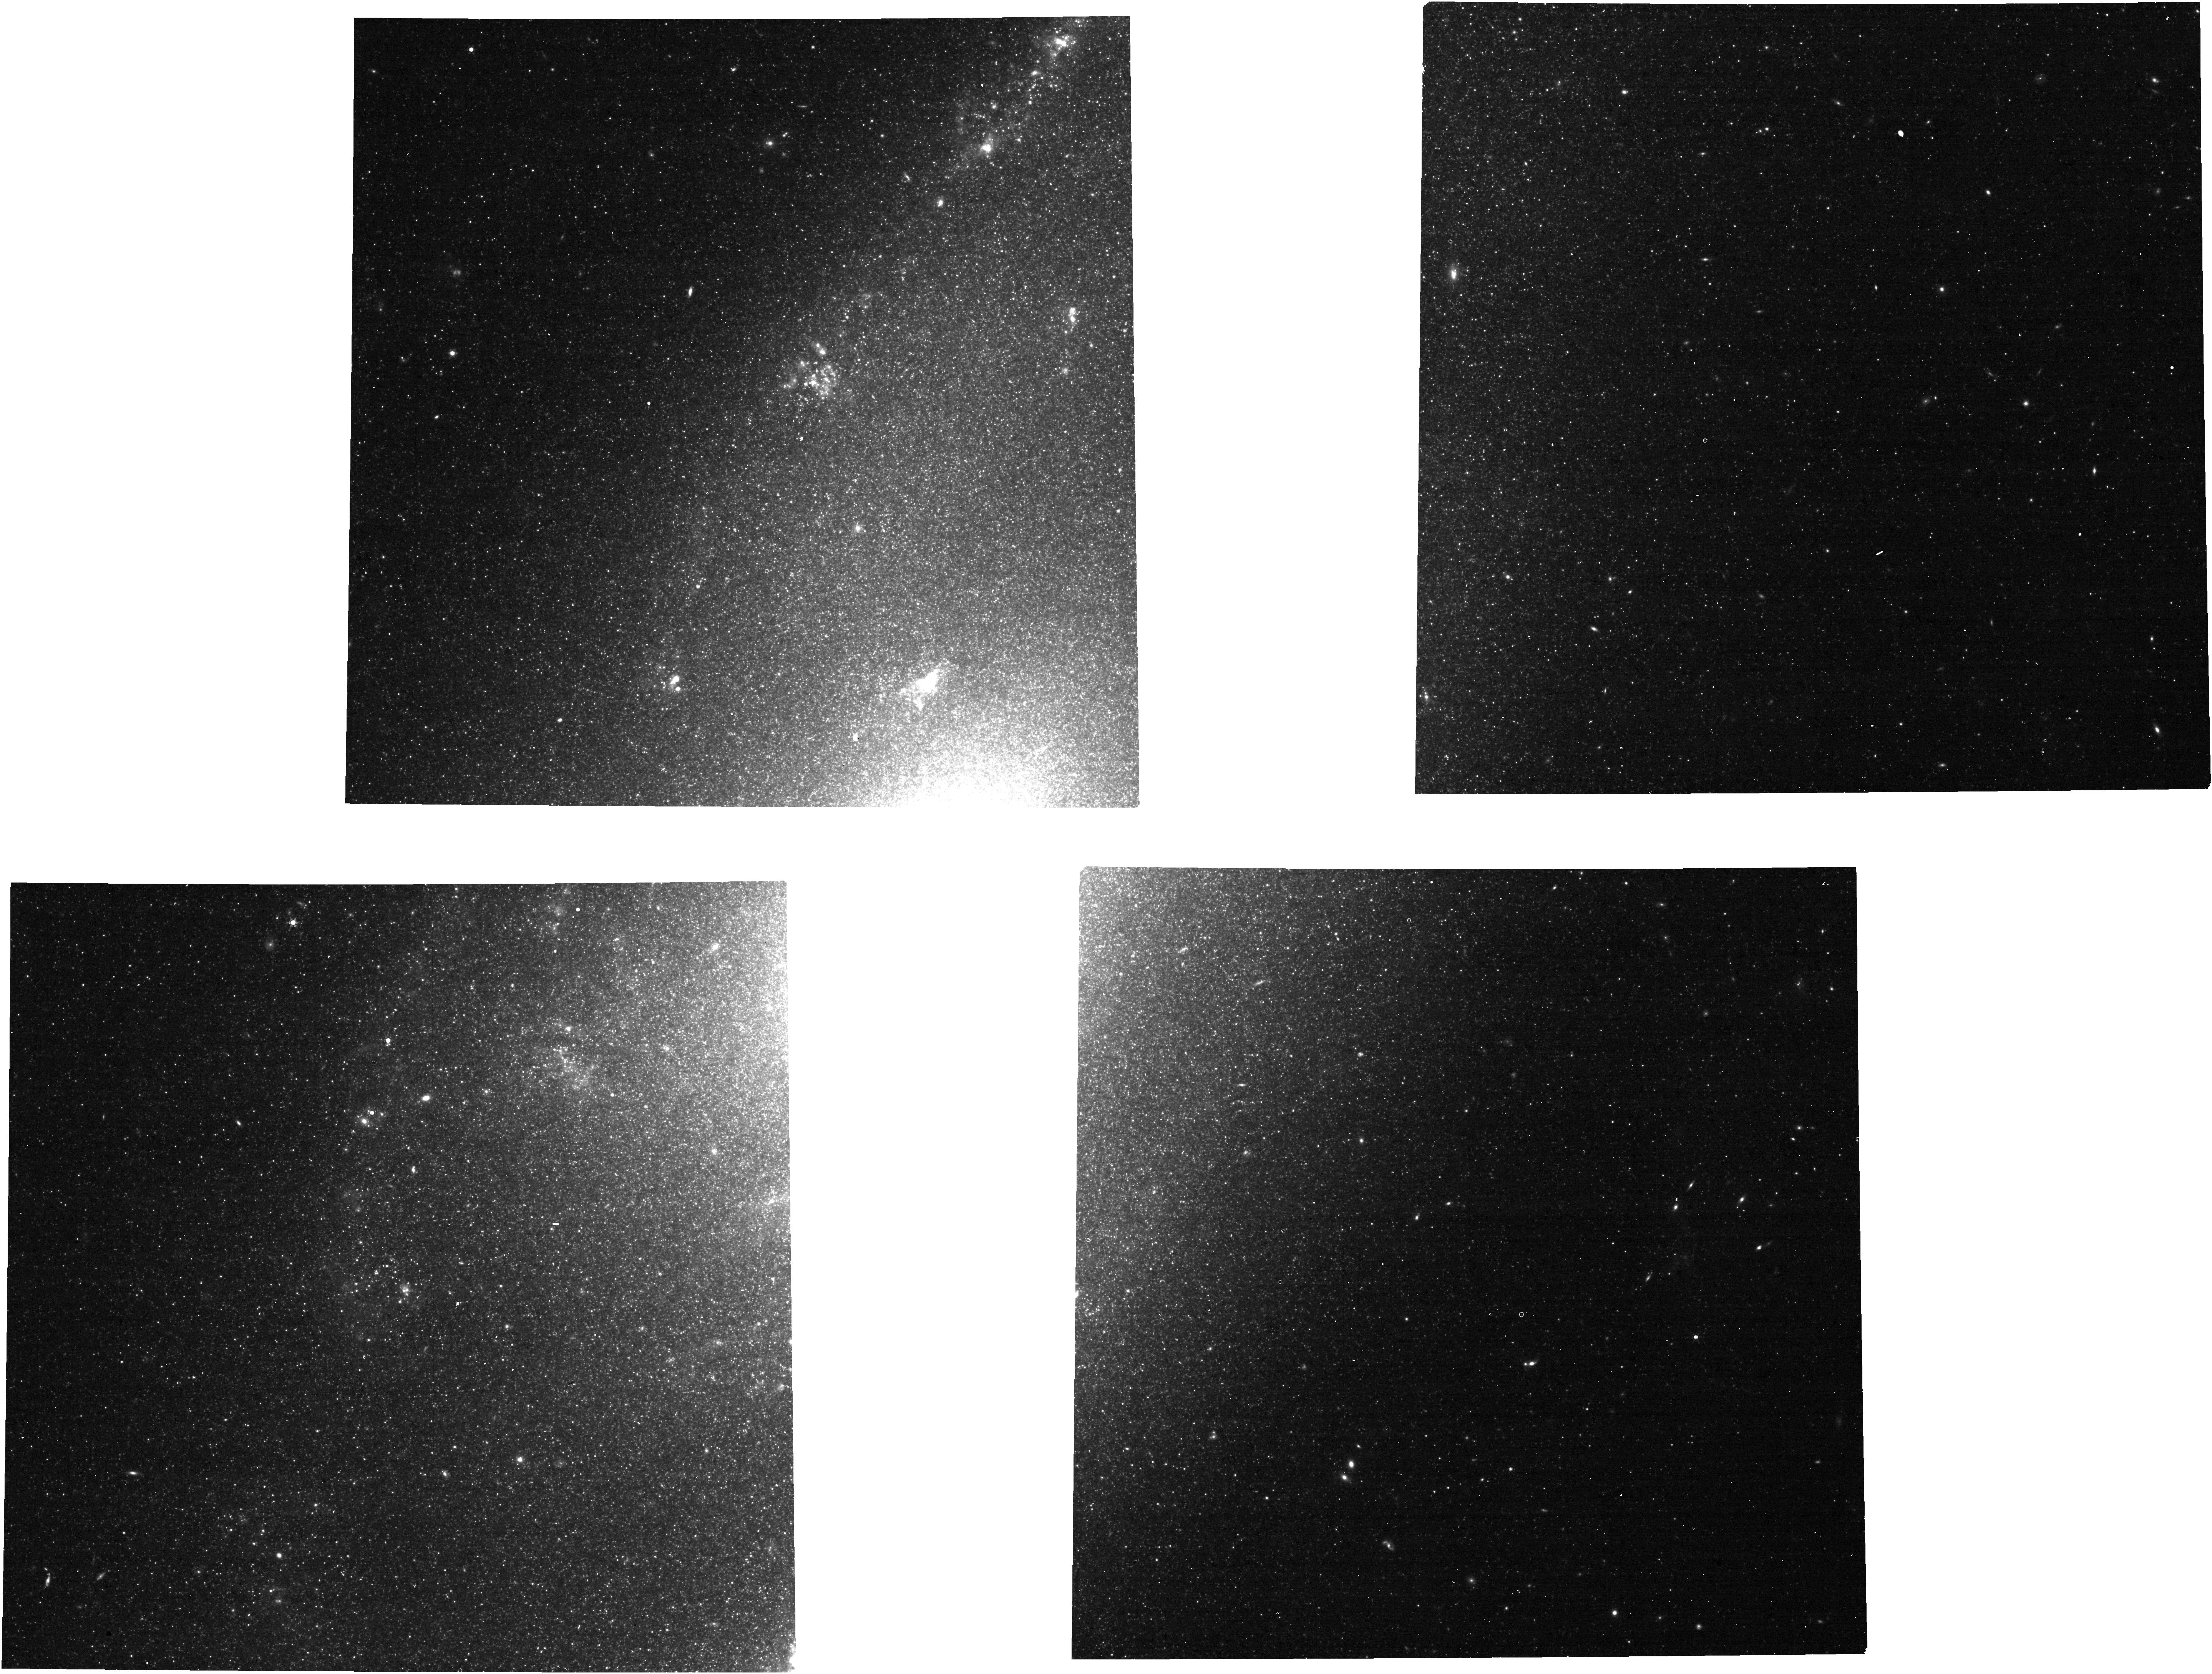
Target: M-106
Instrument: NIRCAM
Filter: F444W+F466N
Exposure: 1.4 h
Observation ID: jw02080-o002_t001_nircam_f444w-f466n

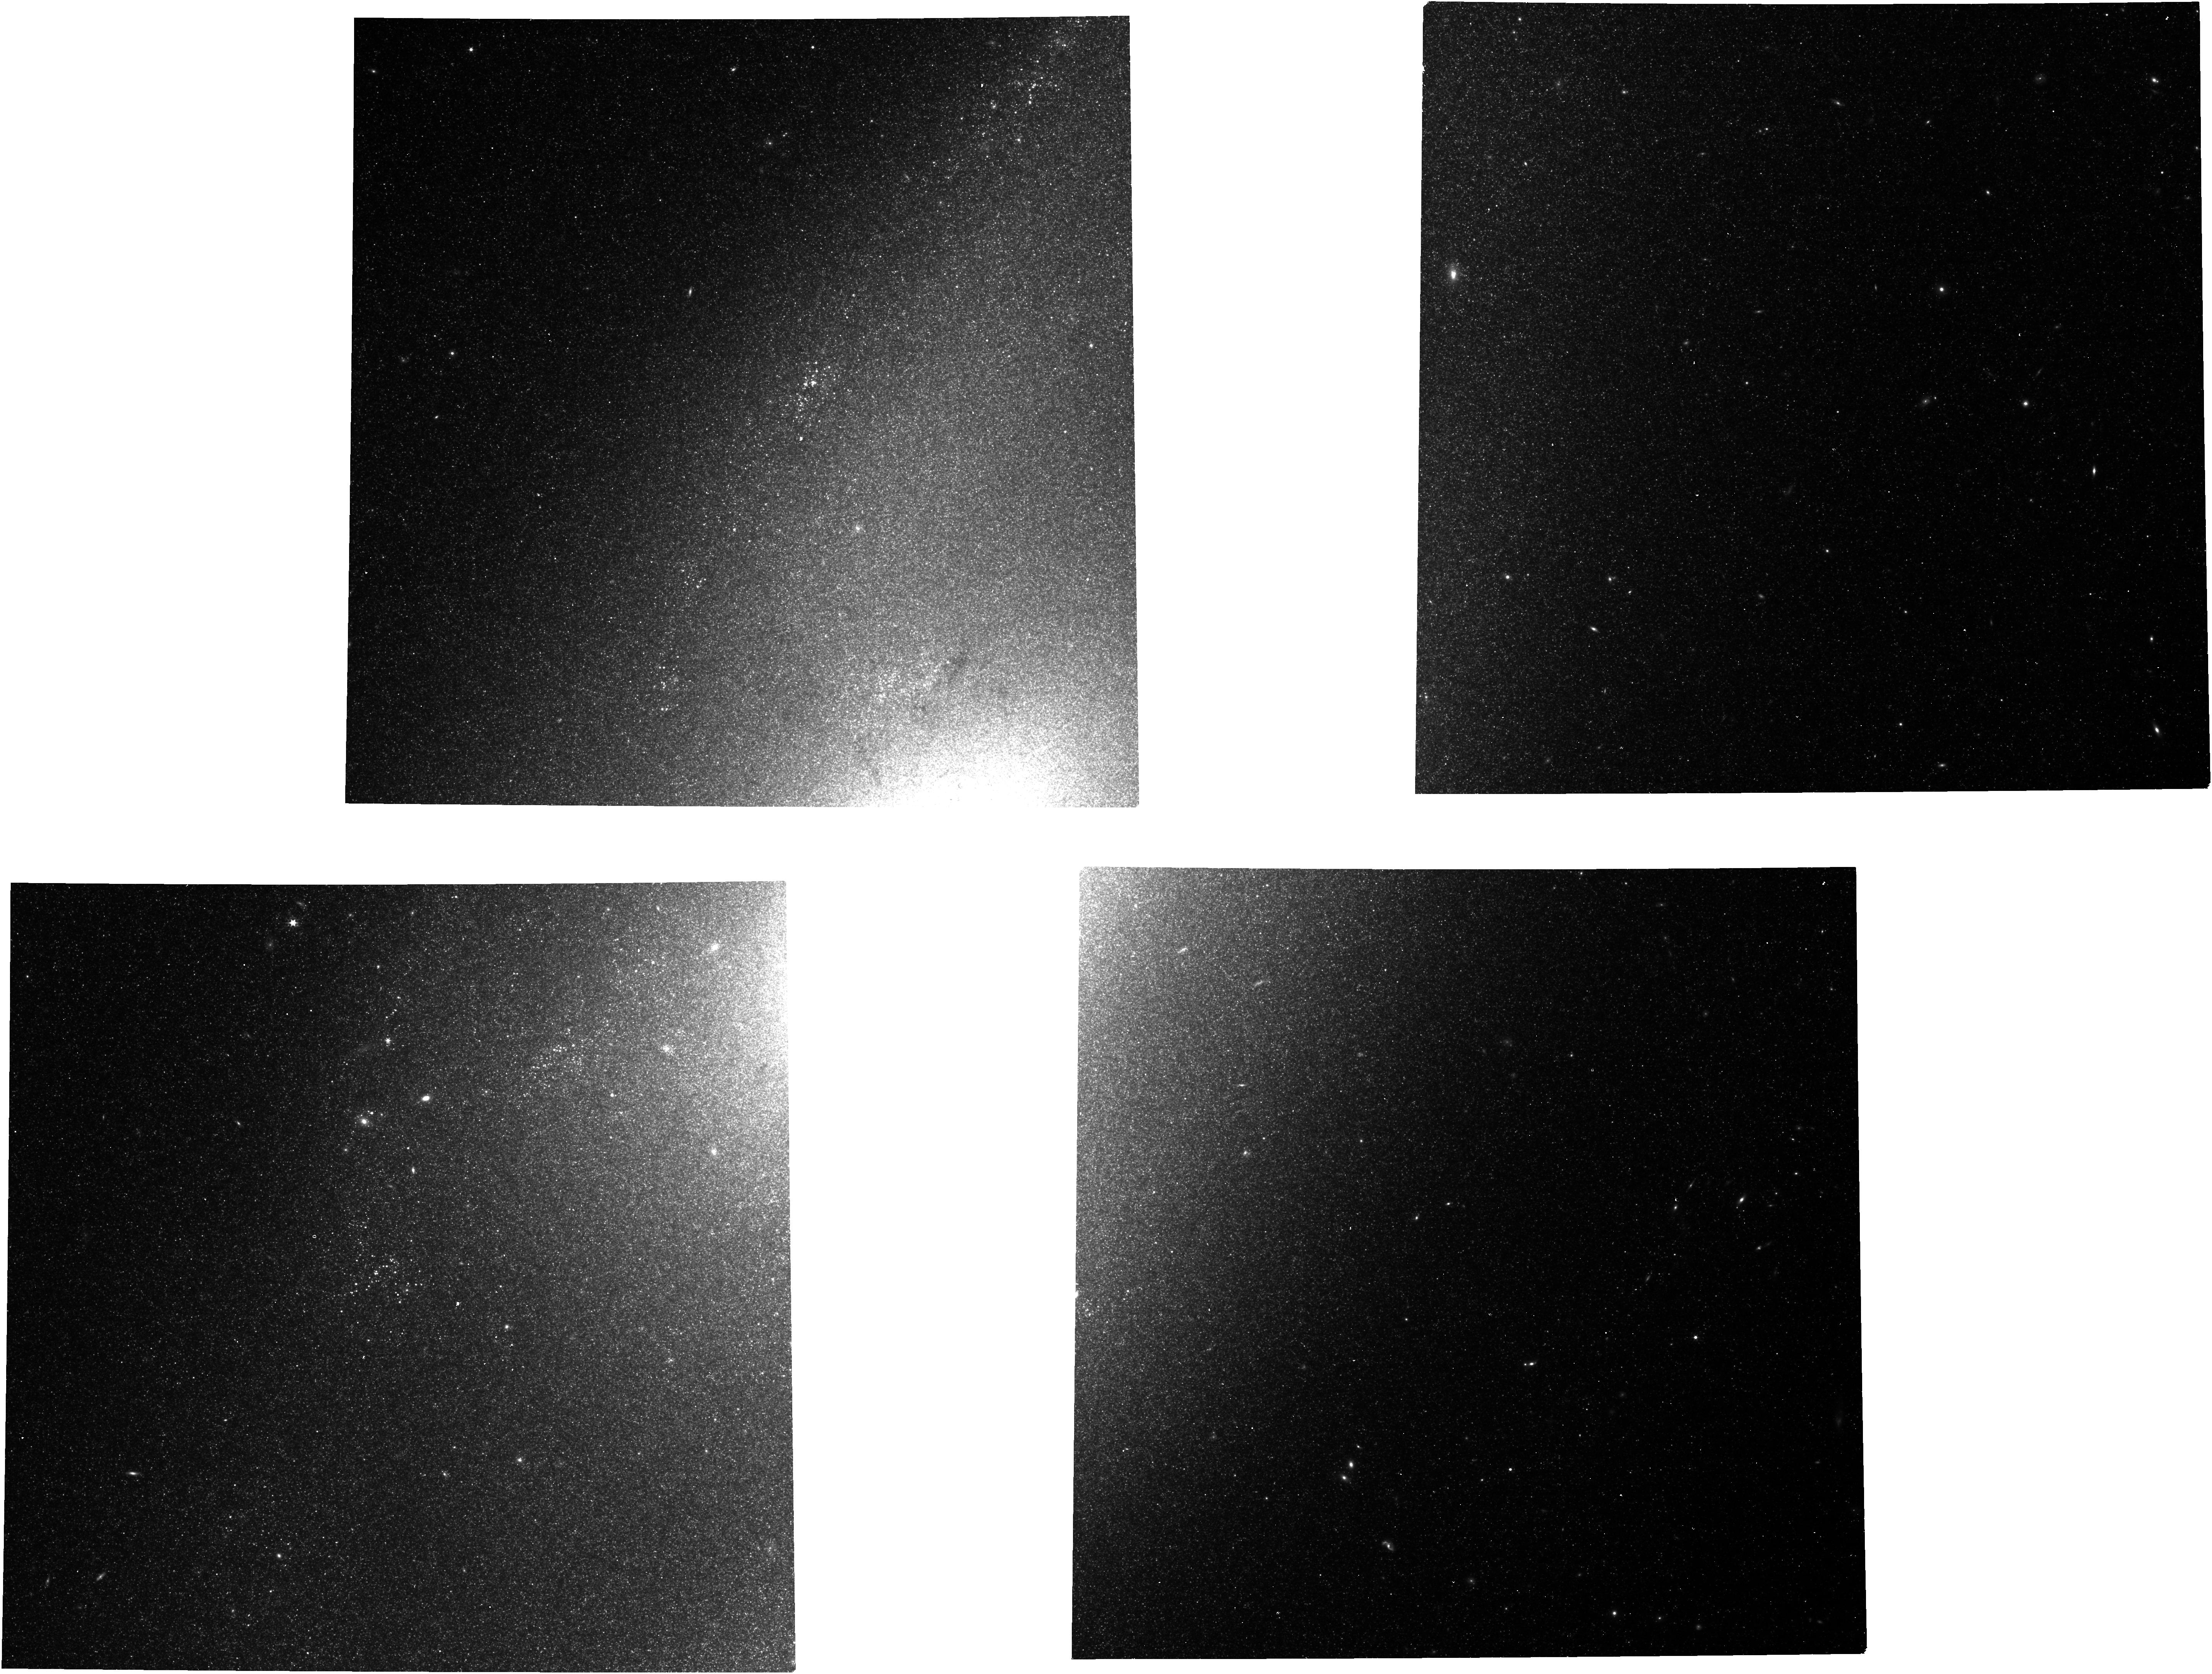
Target: M-106
Instrument: NIRCAM
Filter: F300M
Exposure: 10 min
Observation ID: jw02080-o002_t001_nircam_clear-f300m

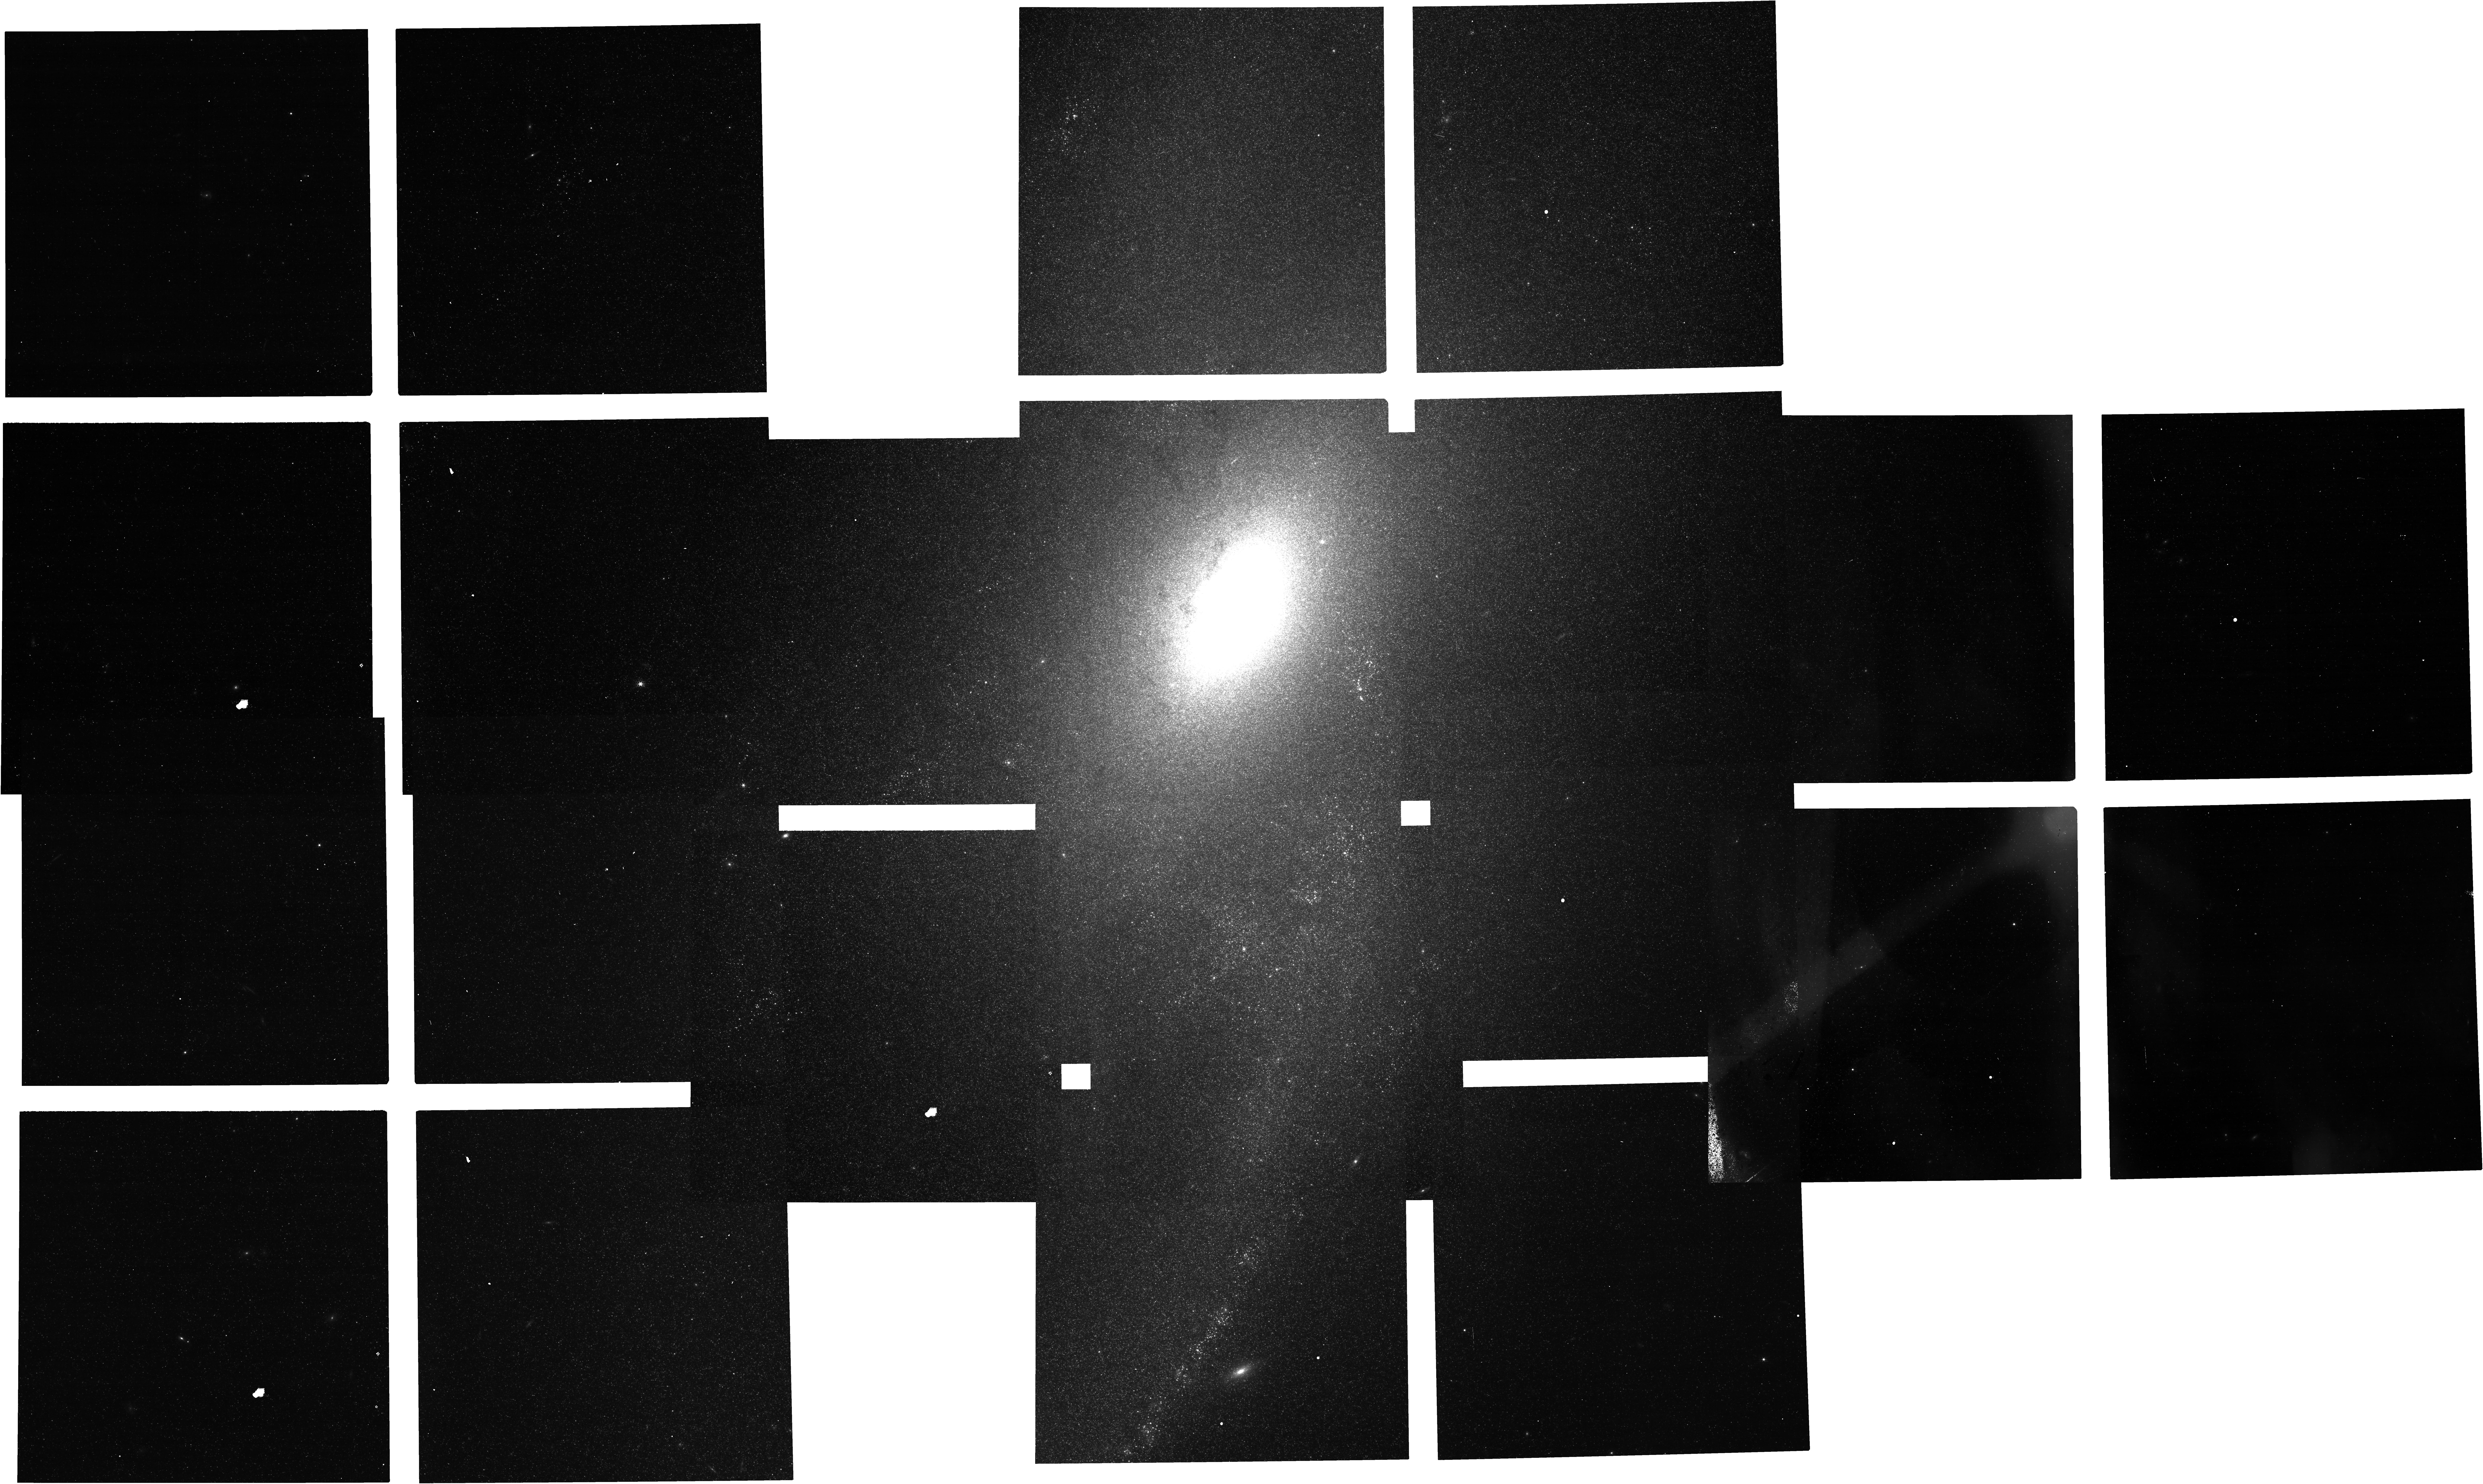
Target: M-106
Instrument: NIRCAM
Filter: F212N
Exposure: 2.1 h
Observation ID: jw02080-o001_t001_nircam_clear-f212n

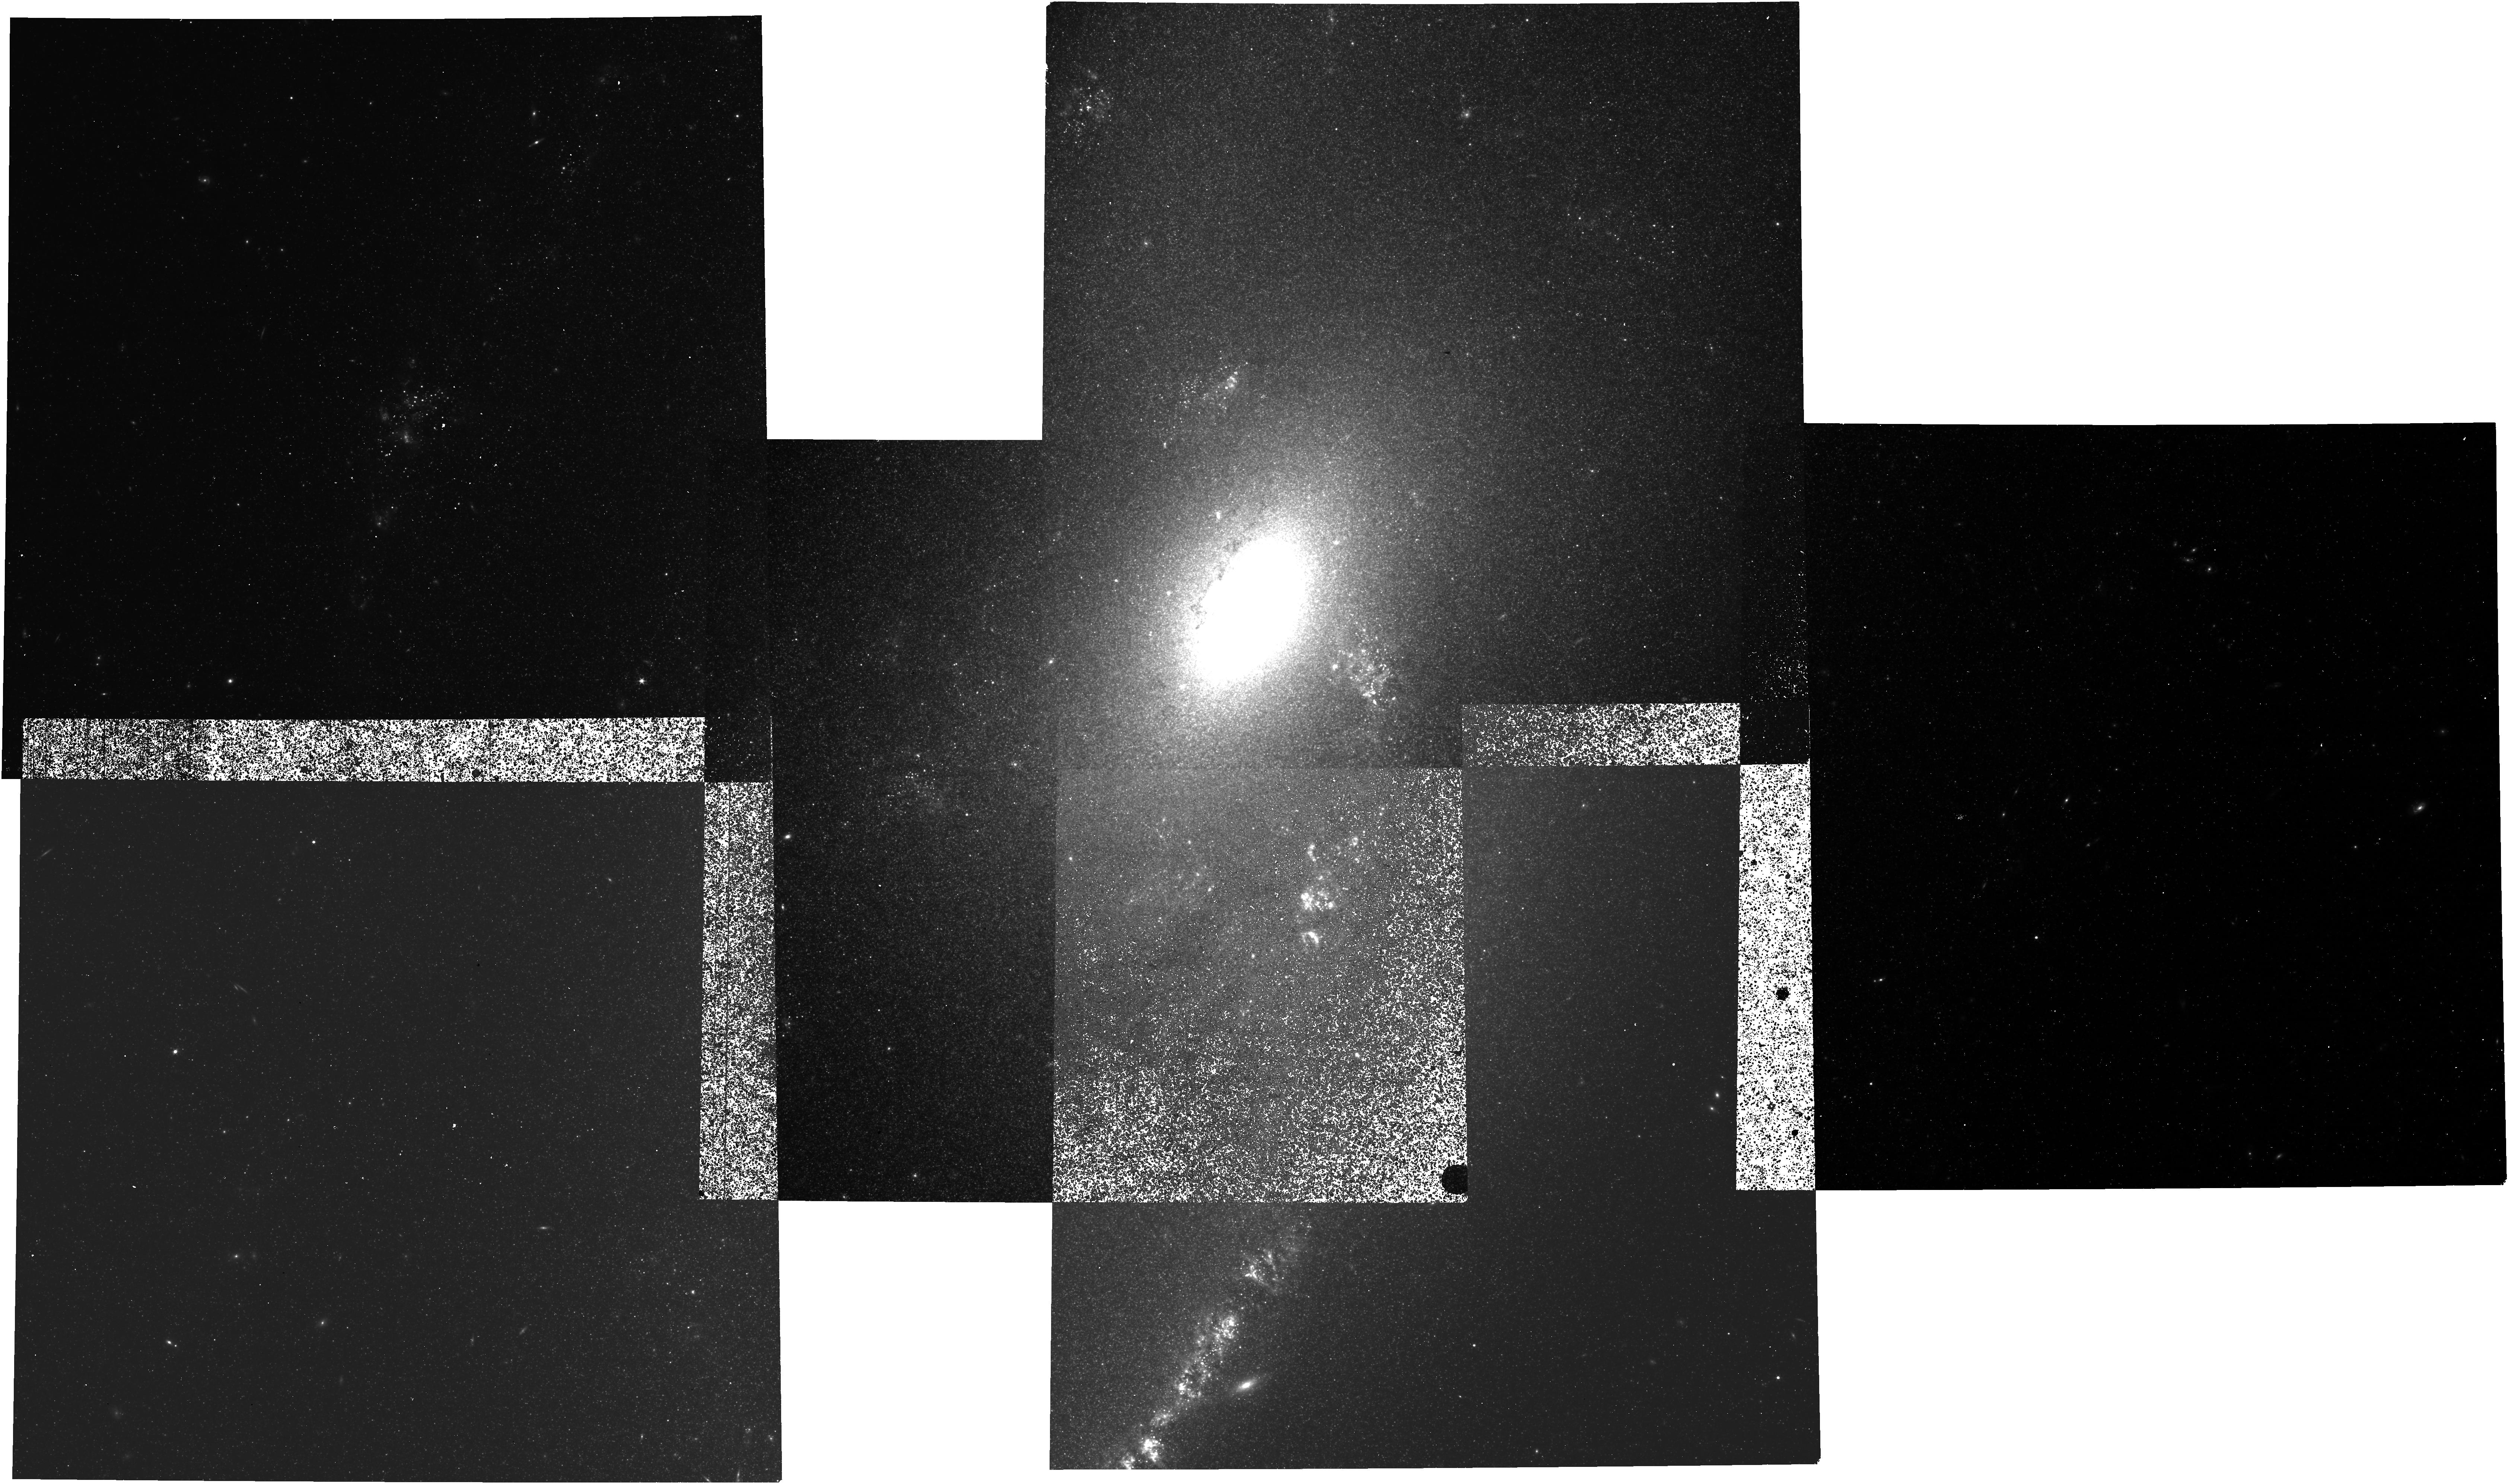
Target: M-106
Instrument: NIRCAM
Filter: F335M
Exposure: 16 min
Observation ID: jw02080-o001_t001_nircam_clear-f335m

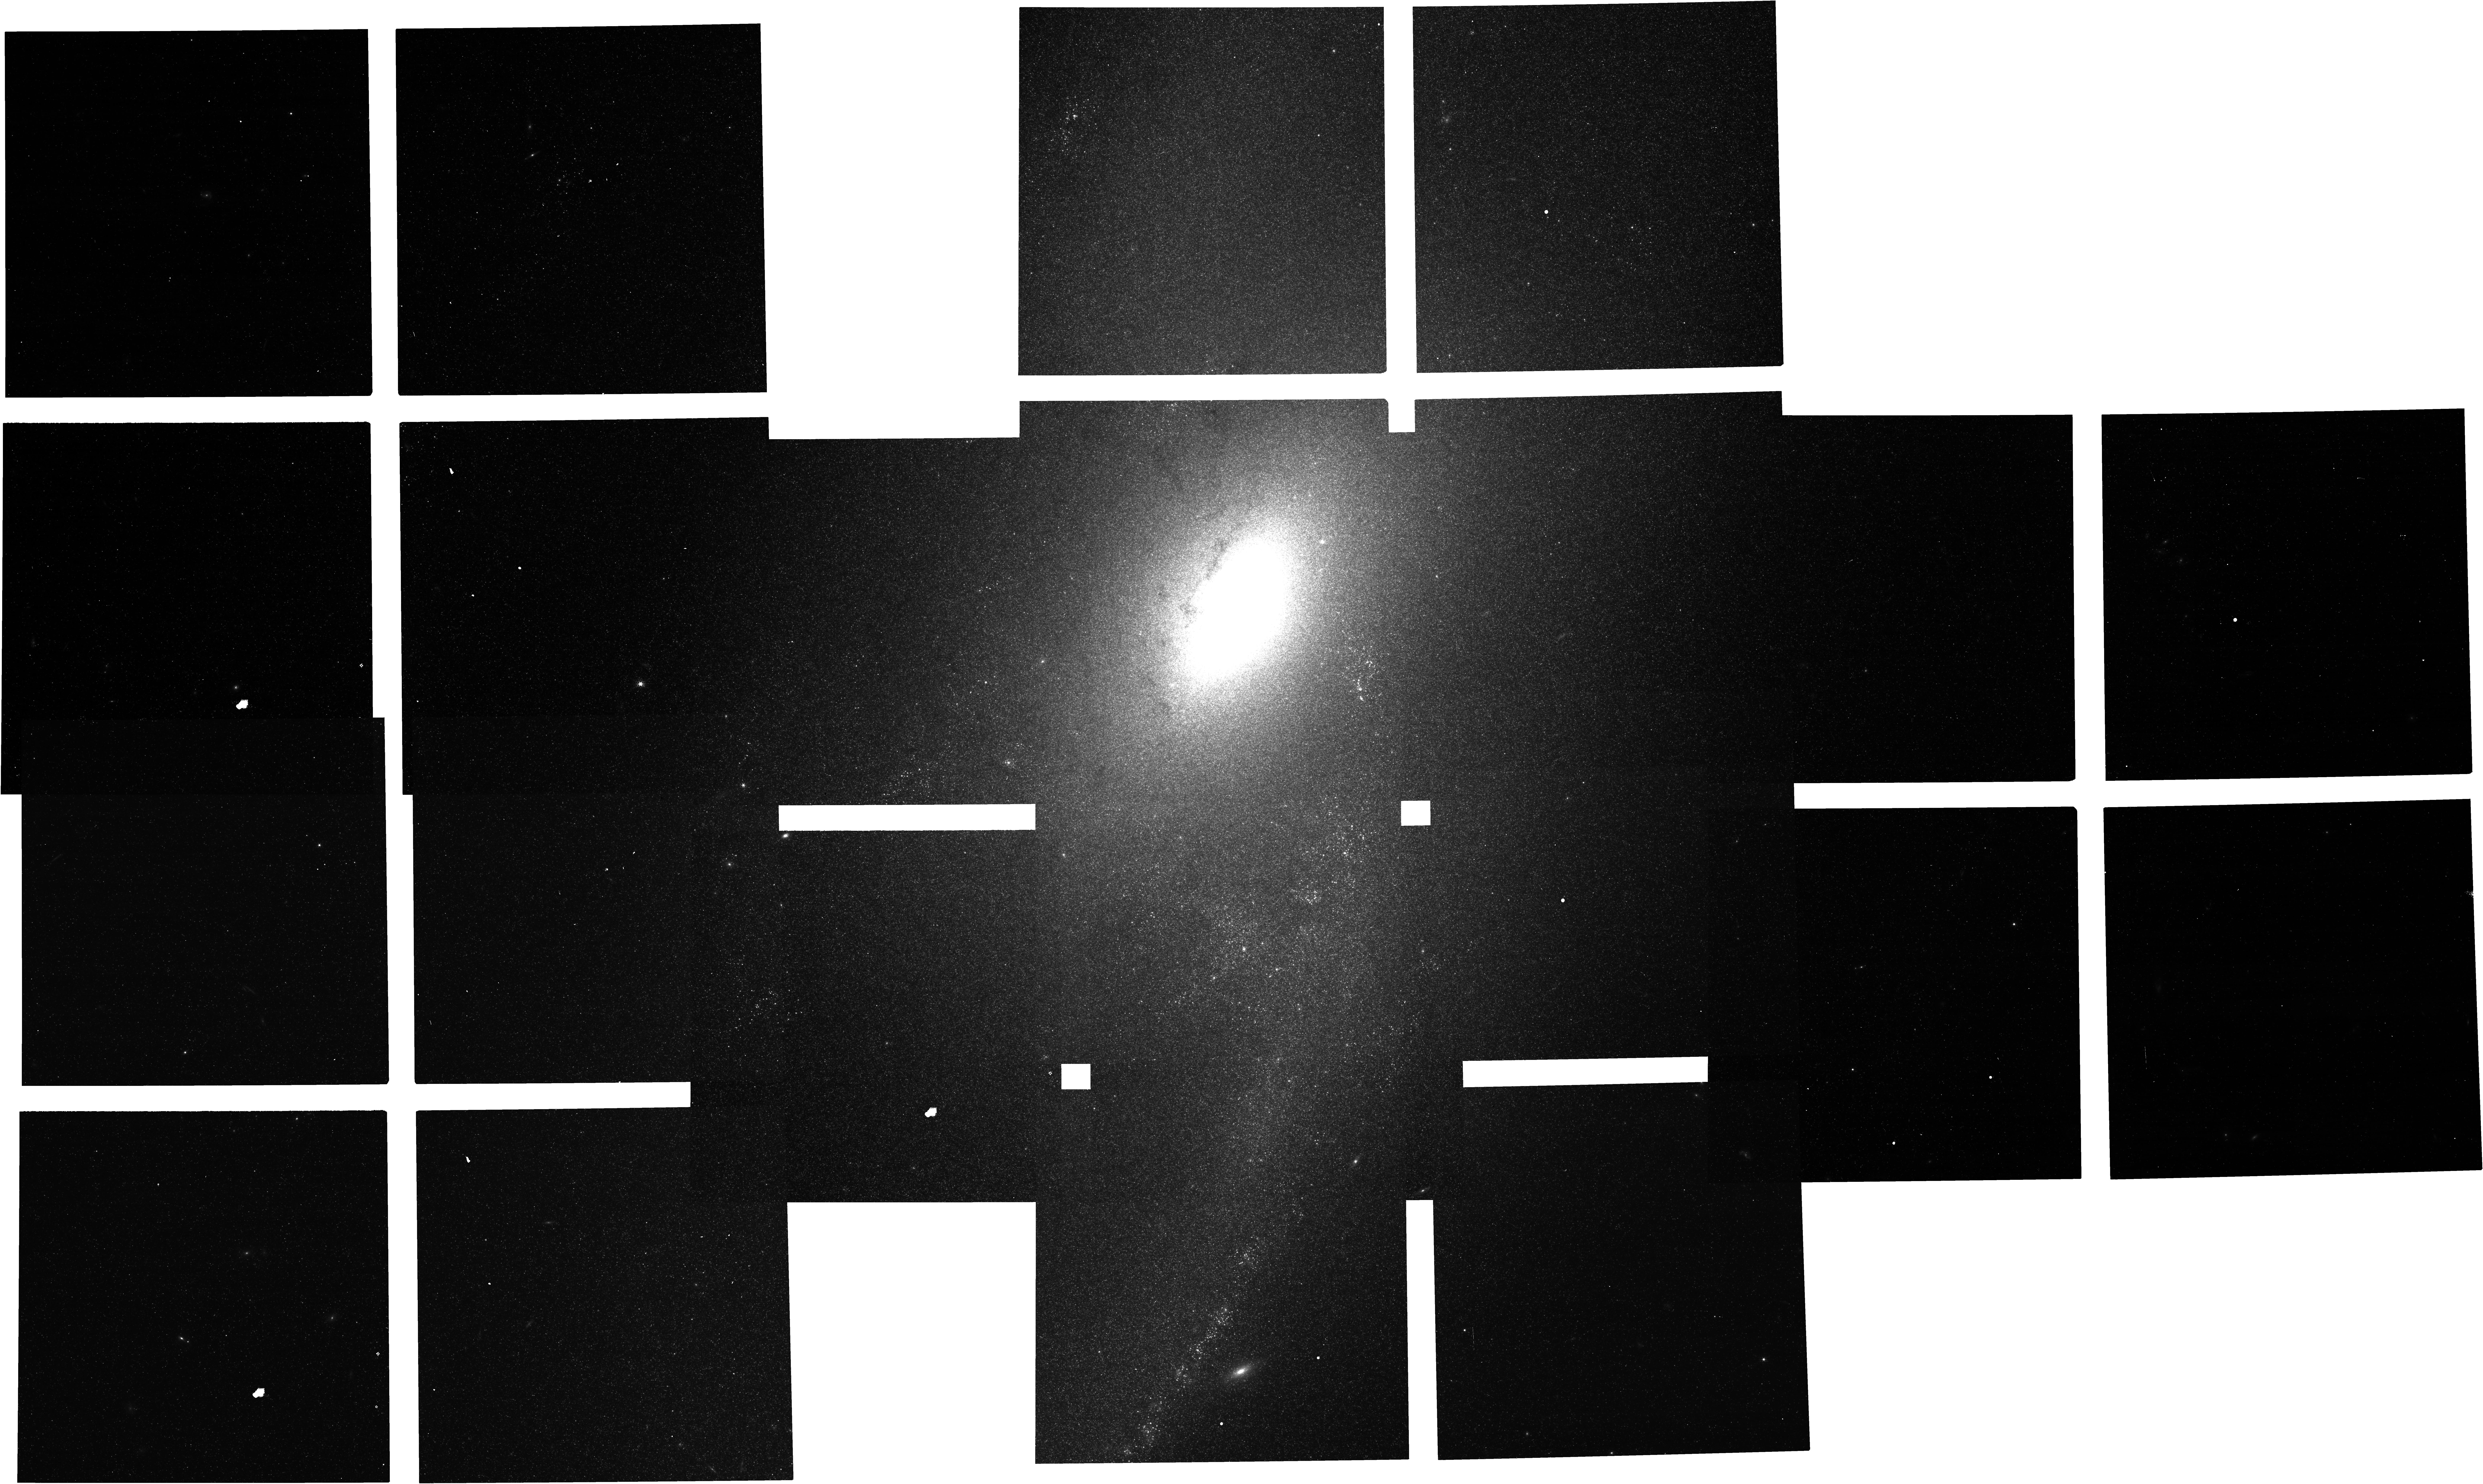
Target: M-106
Instrument: NIRCAM
Filter: F210M
Exposure: 16 min
Observation ID: jw02080-o001_t001_nircam_clear-f210m

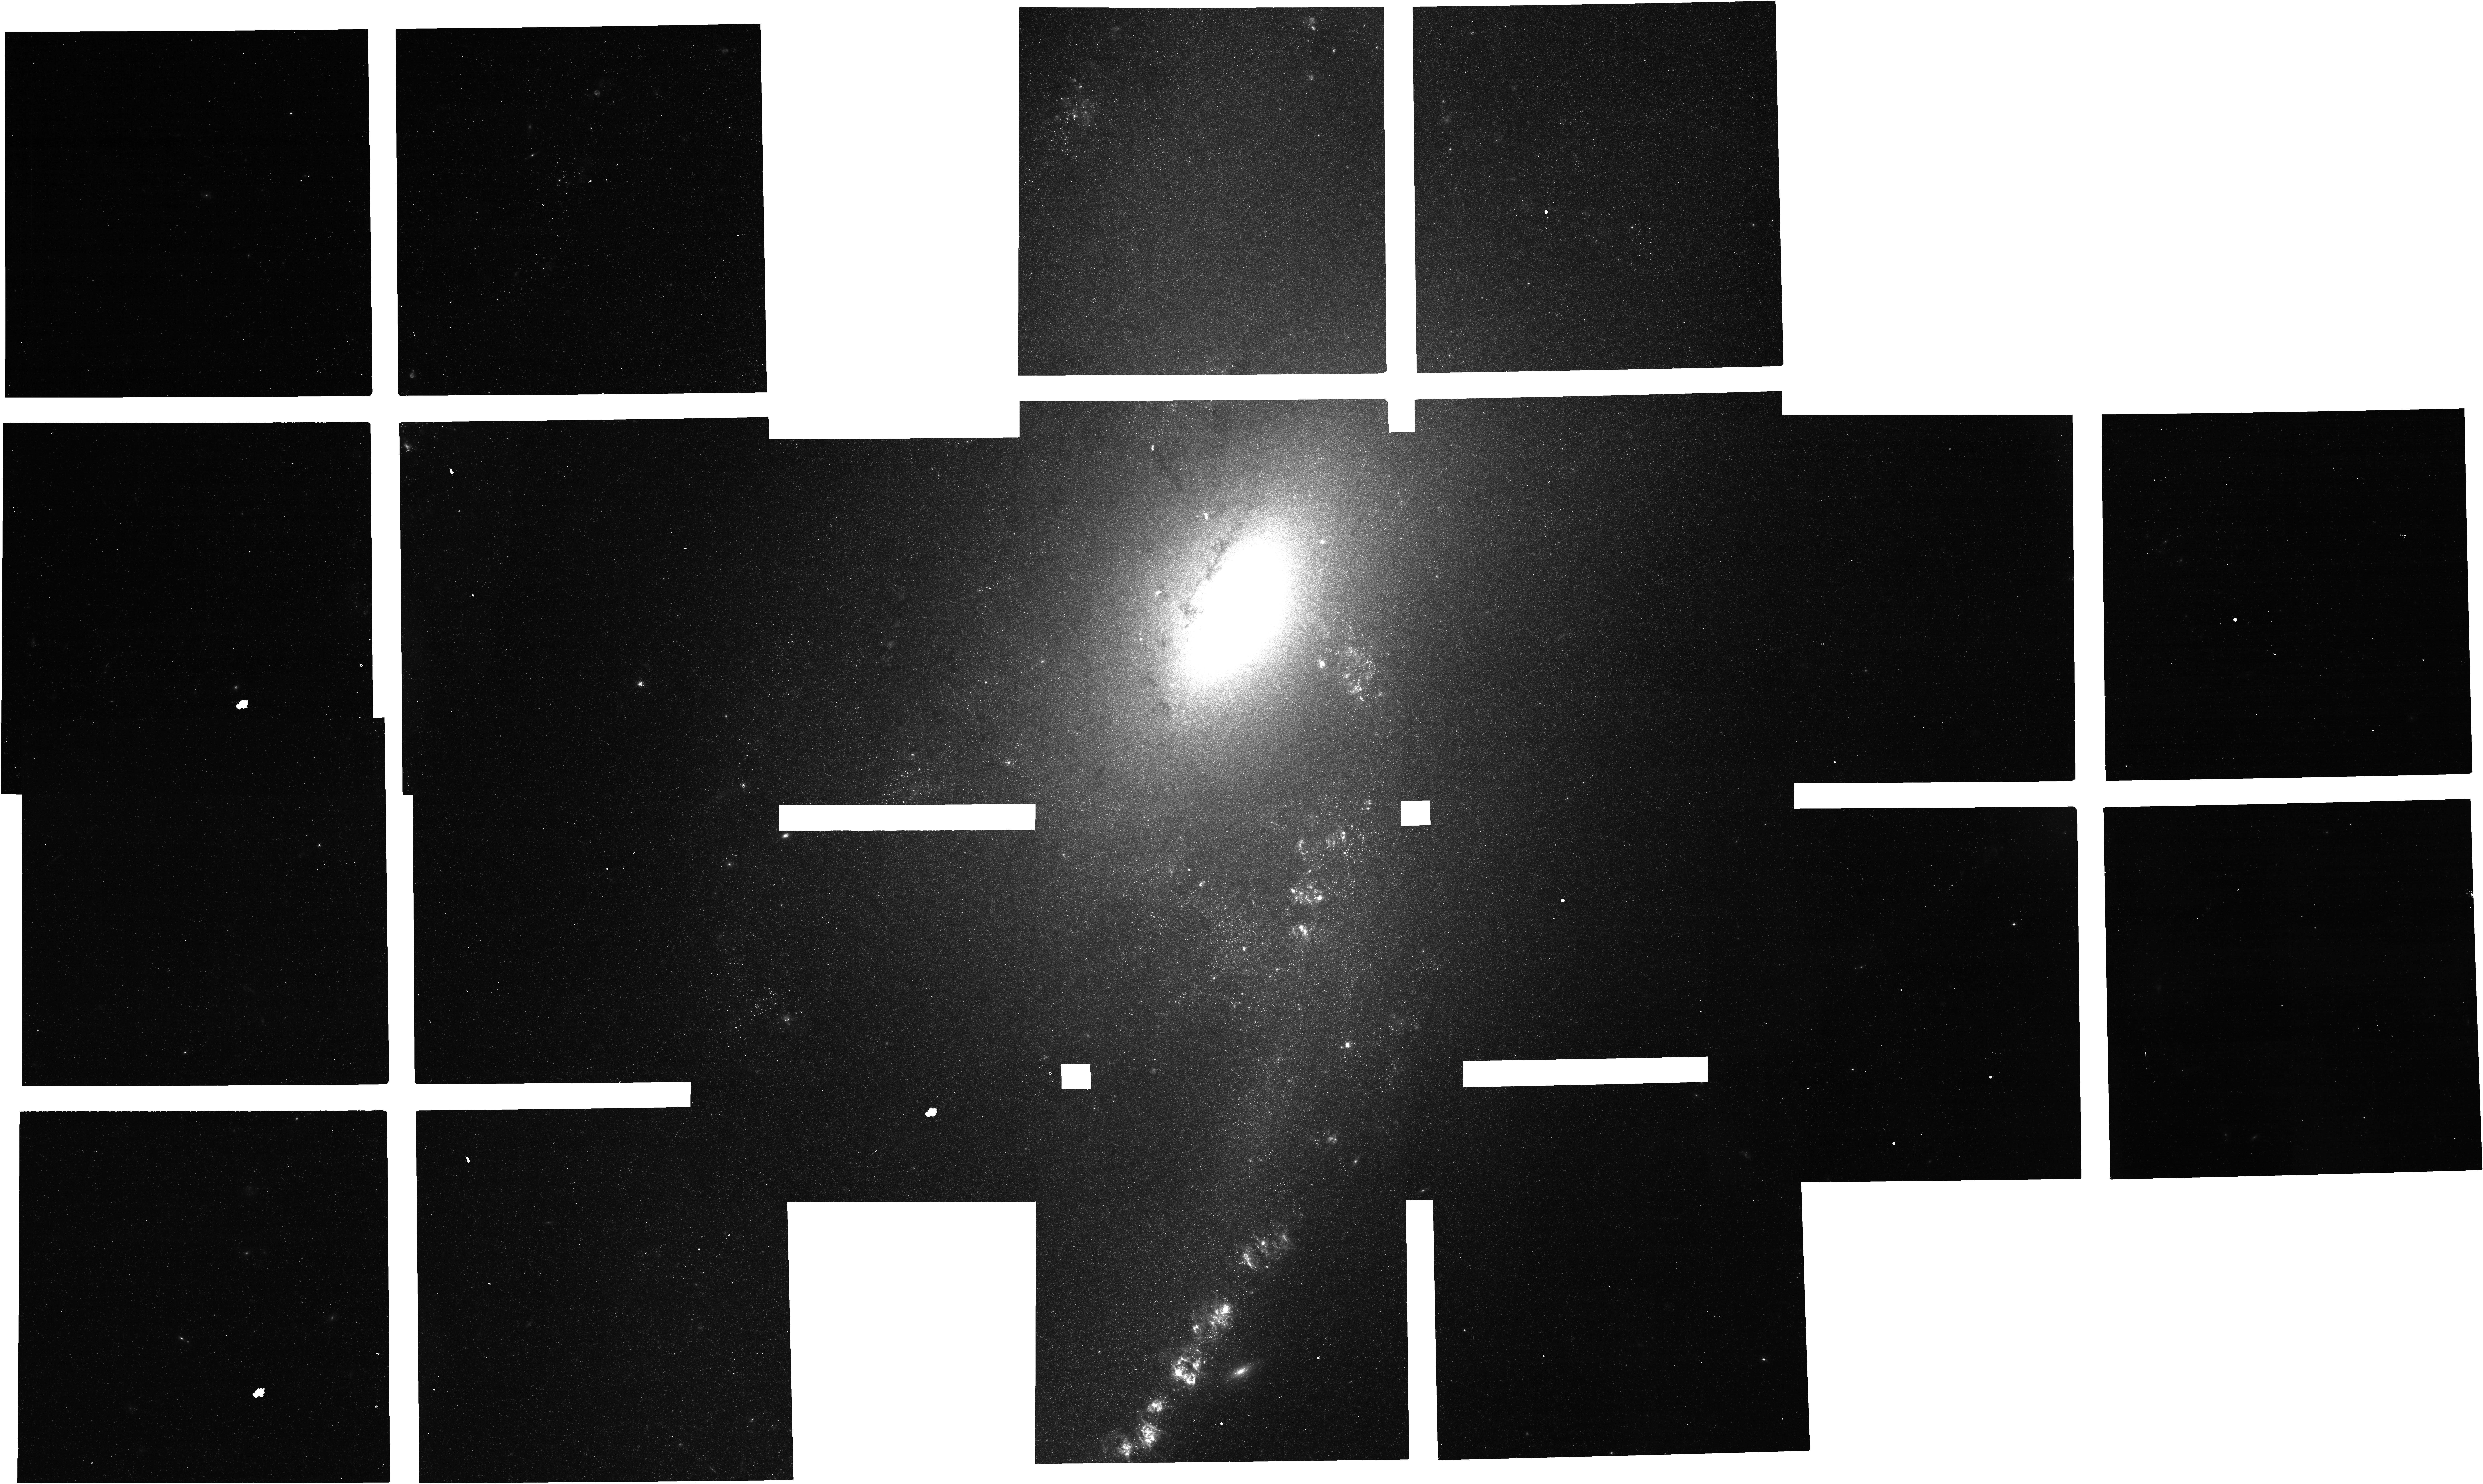
Target: M-106
Instrument: NIRCAM
Filter: F187N
Exposure: 2.1 h
Observation ID: jw02080-o001_t001_nircam_clear-f187n

Exploration of the Nuclear Jet Impact on the Interstellar Medium in Seyfert Galaxy NGC 4258 (PI: Glenn, Jason)

Shocks from nuclear jets in galaxies have profound effects on their interstellar medium, injecting energy from the central Active Galactic Nucleus (AGN) which excites and ionizes gas, dissociates molecules, and ablates dust grains. Tracers of the shocked gas used to quantify this energy injection can track the response of the interstellar medium to specific forms of feedback. We propose NIRCam observations of nearby Seyfert galaxy NGC 4258 to map these tracers of ionized gas, neutral gas, molecular gas, and dust in the nucleus and inner galactic disk to quantify the impact of the observed ‘anomalous’ jet on the interstellar medium. JWST and NIRCam provide a first-ever opportunity to observe the impacts of a nuclear jet through the disk of a galaxy at parsec-scale resolution using infrared diagnostics with little extinction by dust. The comprehensive set of tracers obtained in this program probing the physics of the jet / interstellar medium interaction will provide a detailed picture of feedback in a nearby AGN-hosting galaxy and will inform observations of more distant, high-redshift galaxies whose disks even JWST will be unable to resolve. Early cycle JWST imaging of NGC 4258 also provides excellent archival value to the astronomical community, providing a ‘finder-chart’ for specific dynamic regions to be followed-up with future JWST spectroscopic observations.